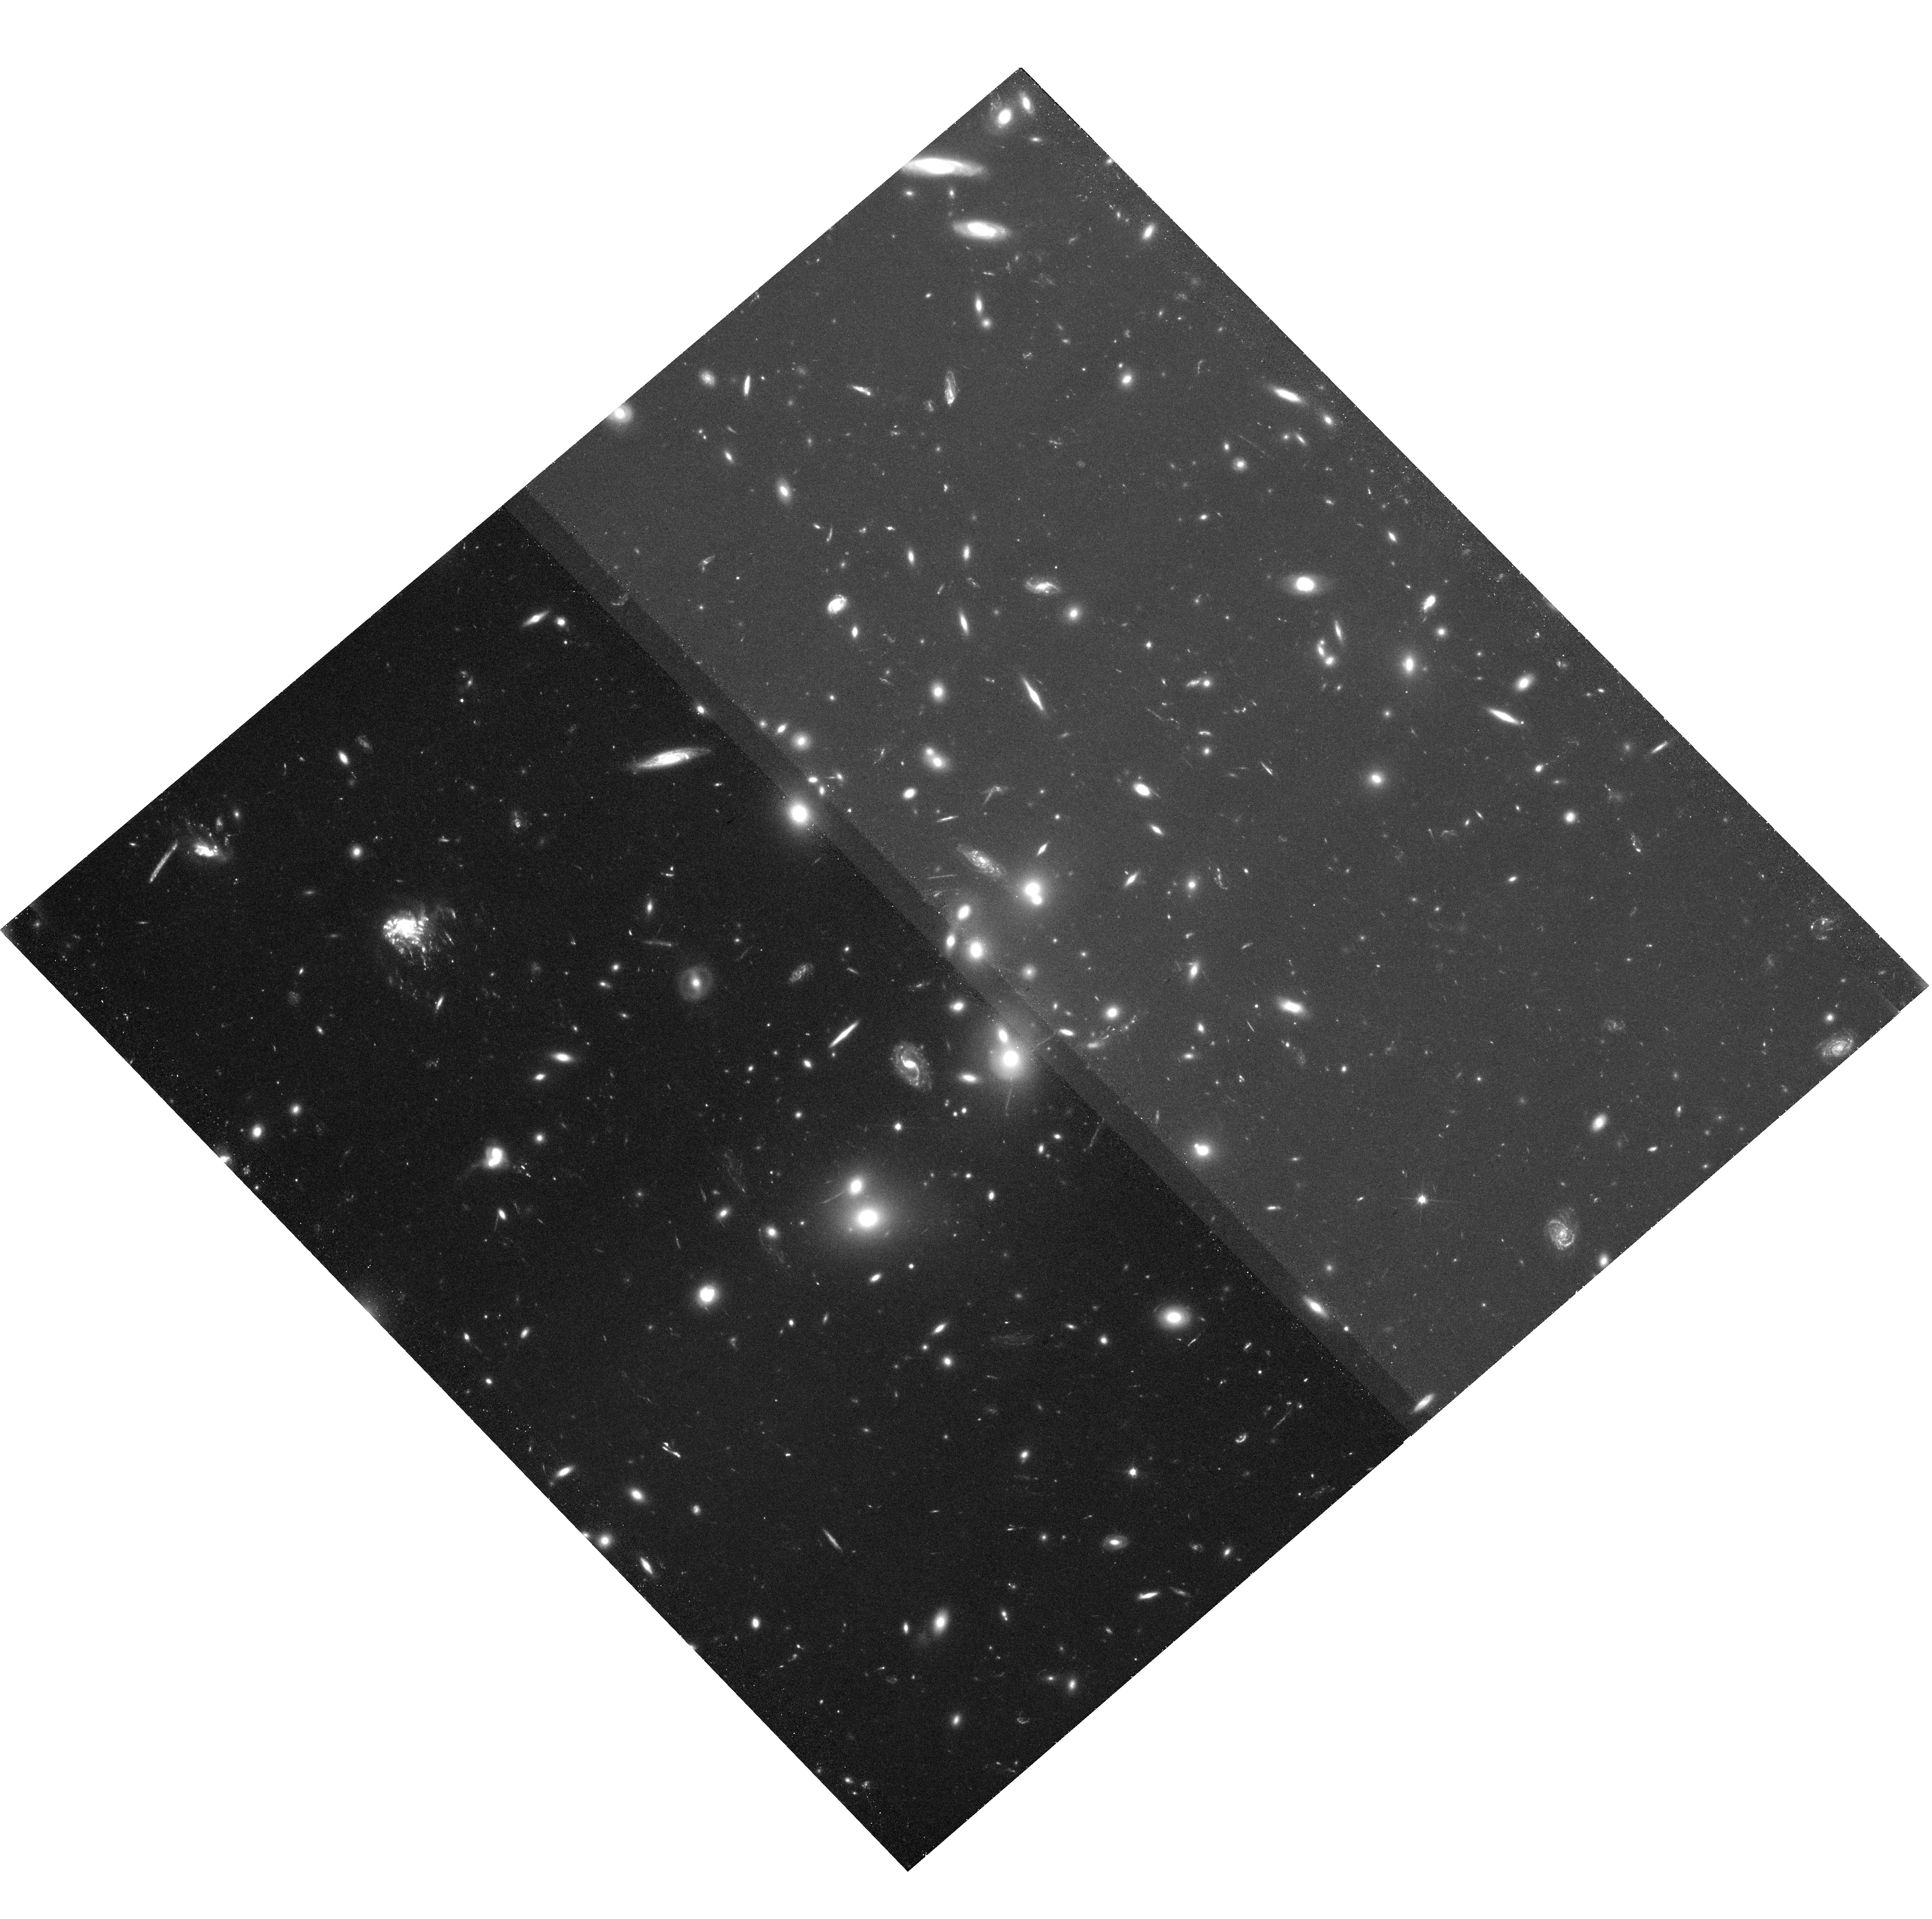
Target: ABELL-2744. Instrument: WFC3/UVIS. Filter: F200LP. Exposure: 1.3 h. Observation ID: hst_15936_36_wfc3_uvis_f200lp_ie4m36

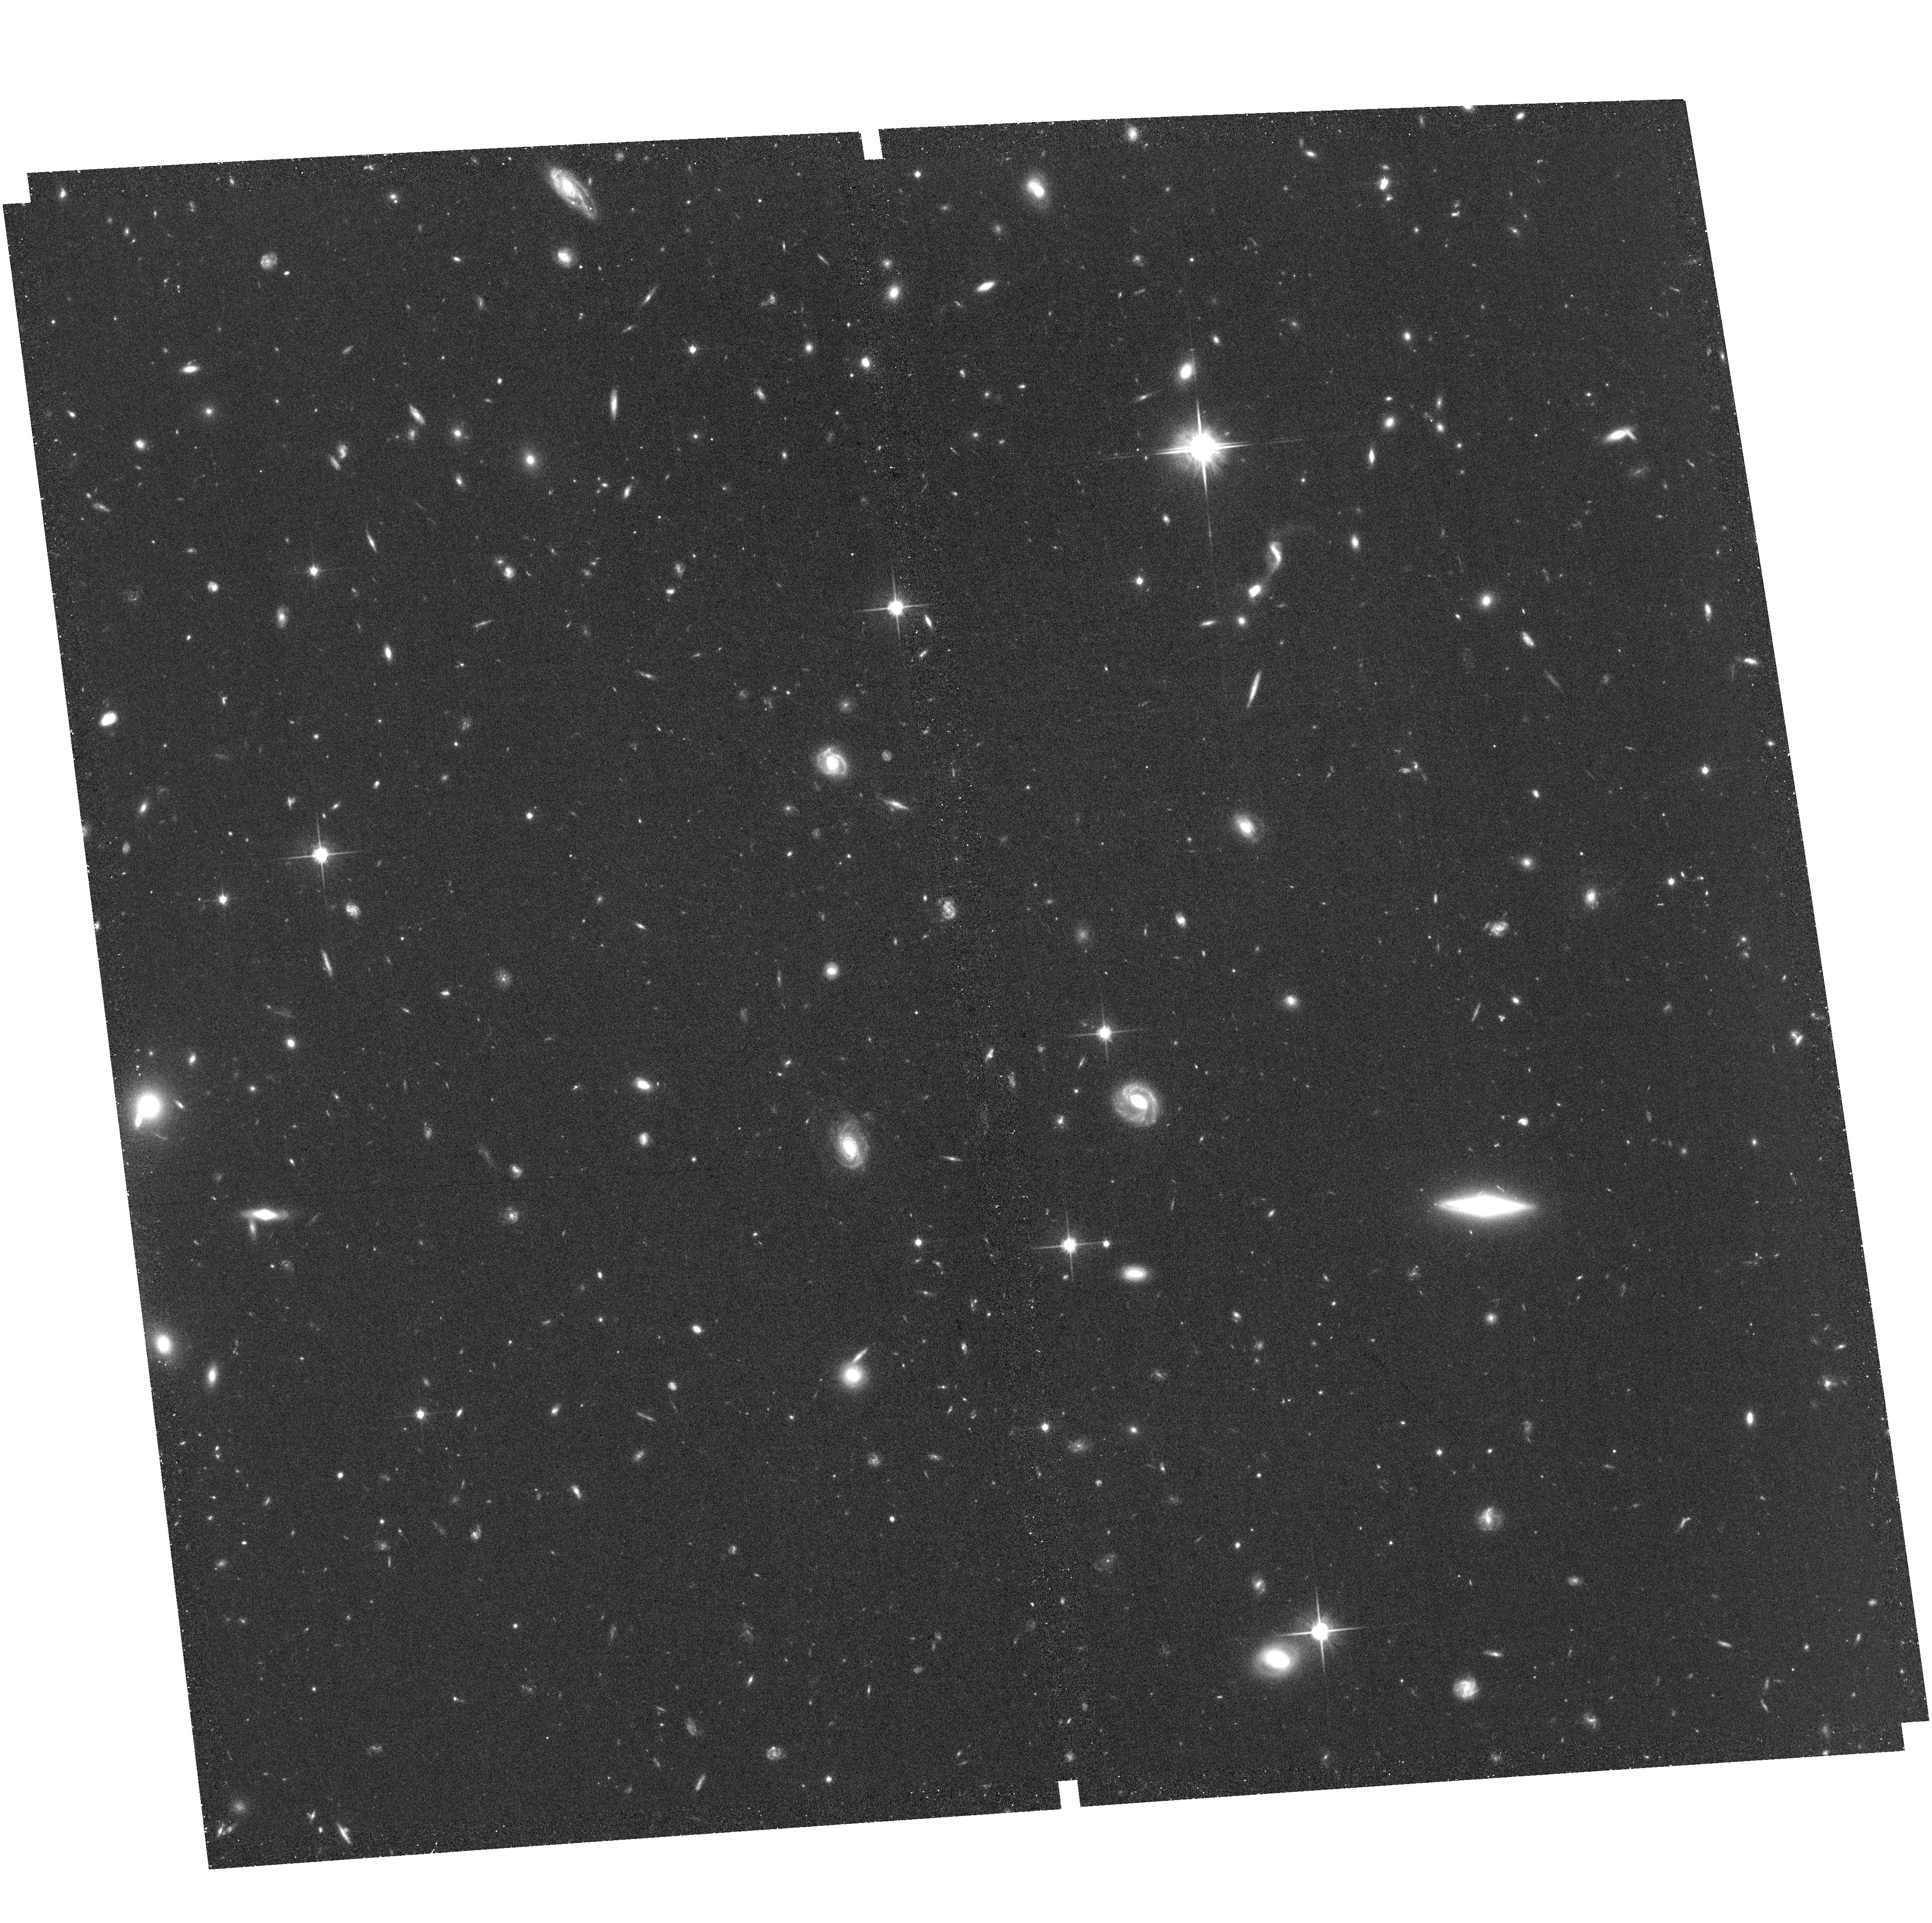
Target: field at RA 177.470°, Dec 22.321°. Instrument: ACS/WFC. Filter: F814W. Exposure: 1.2 h. Observation ID: hst_15936_12_acs_wfc_f814w_je4m12

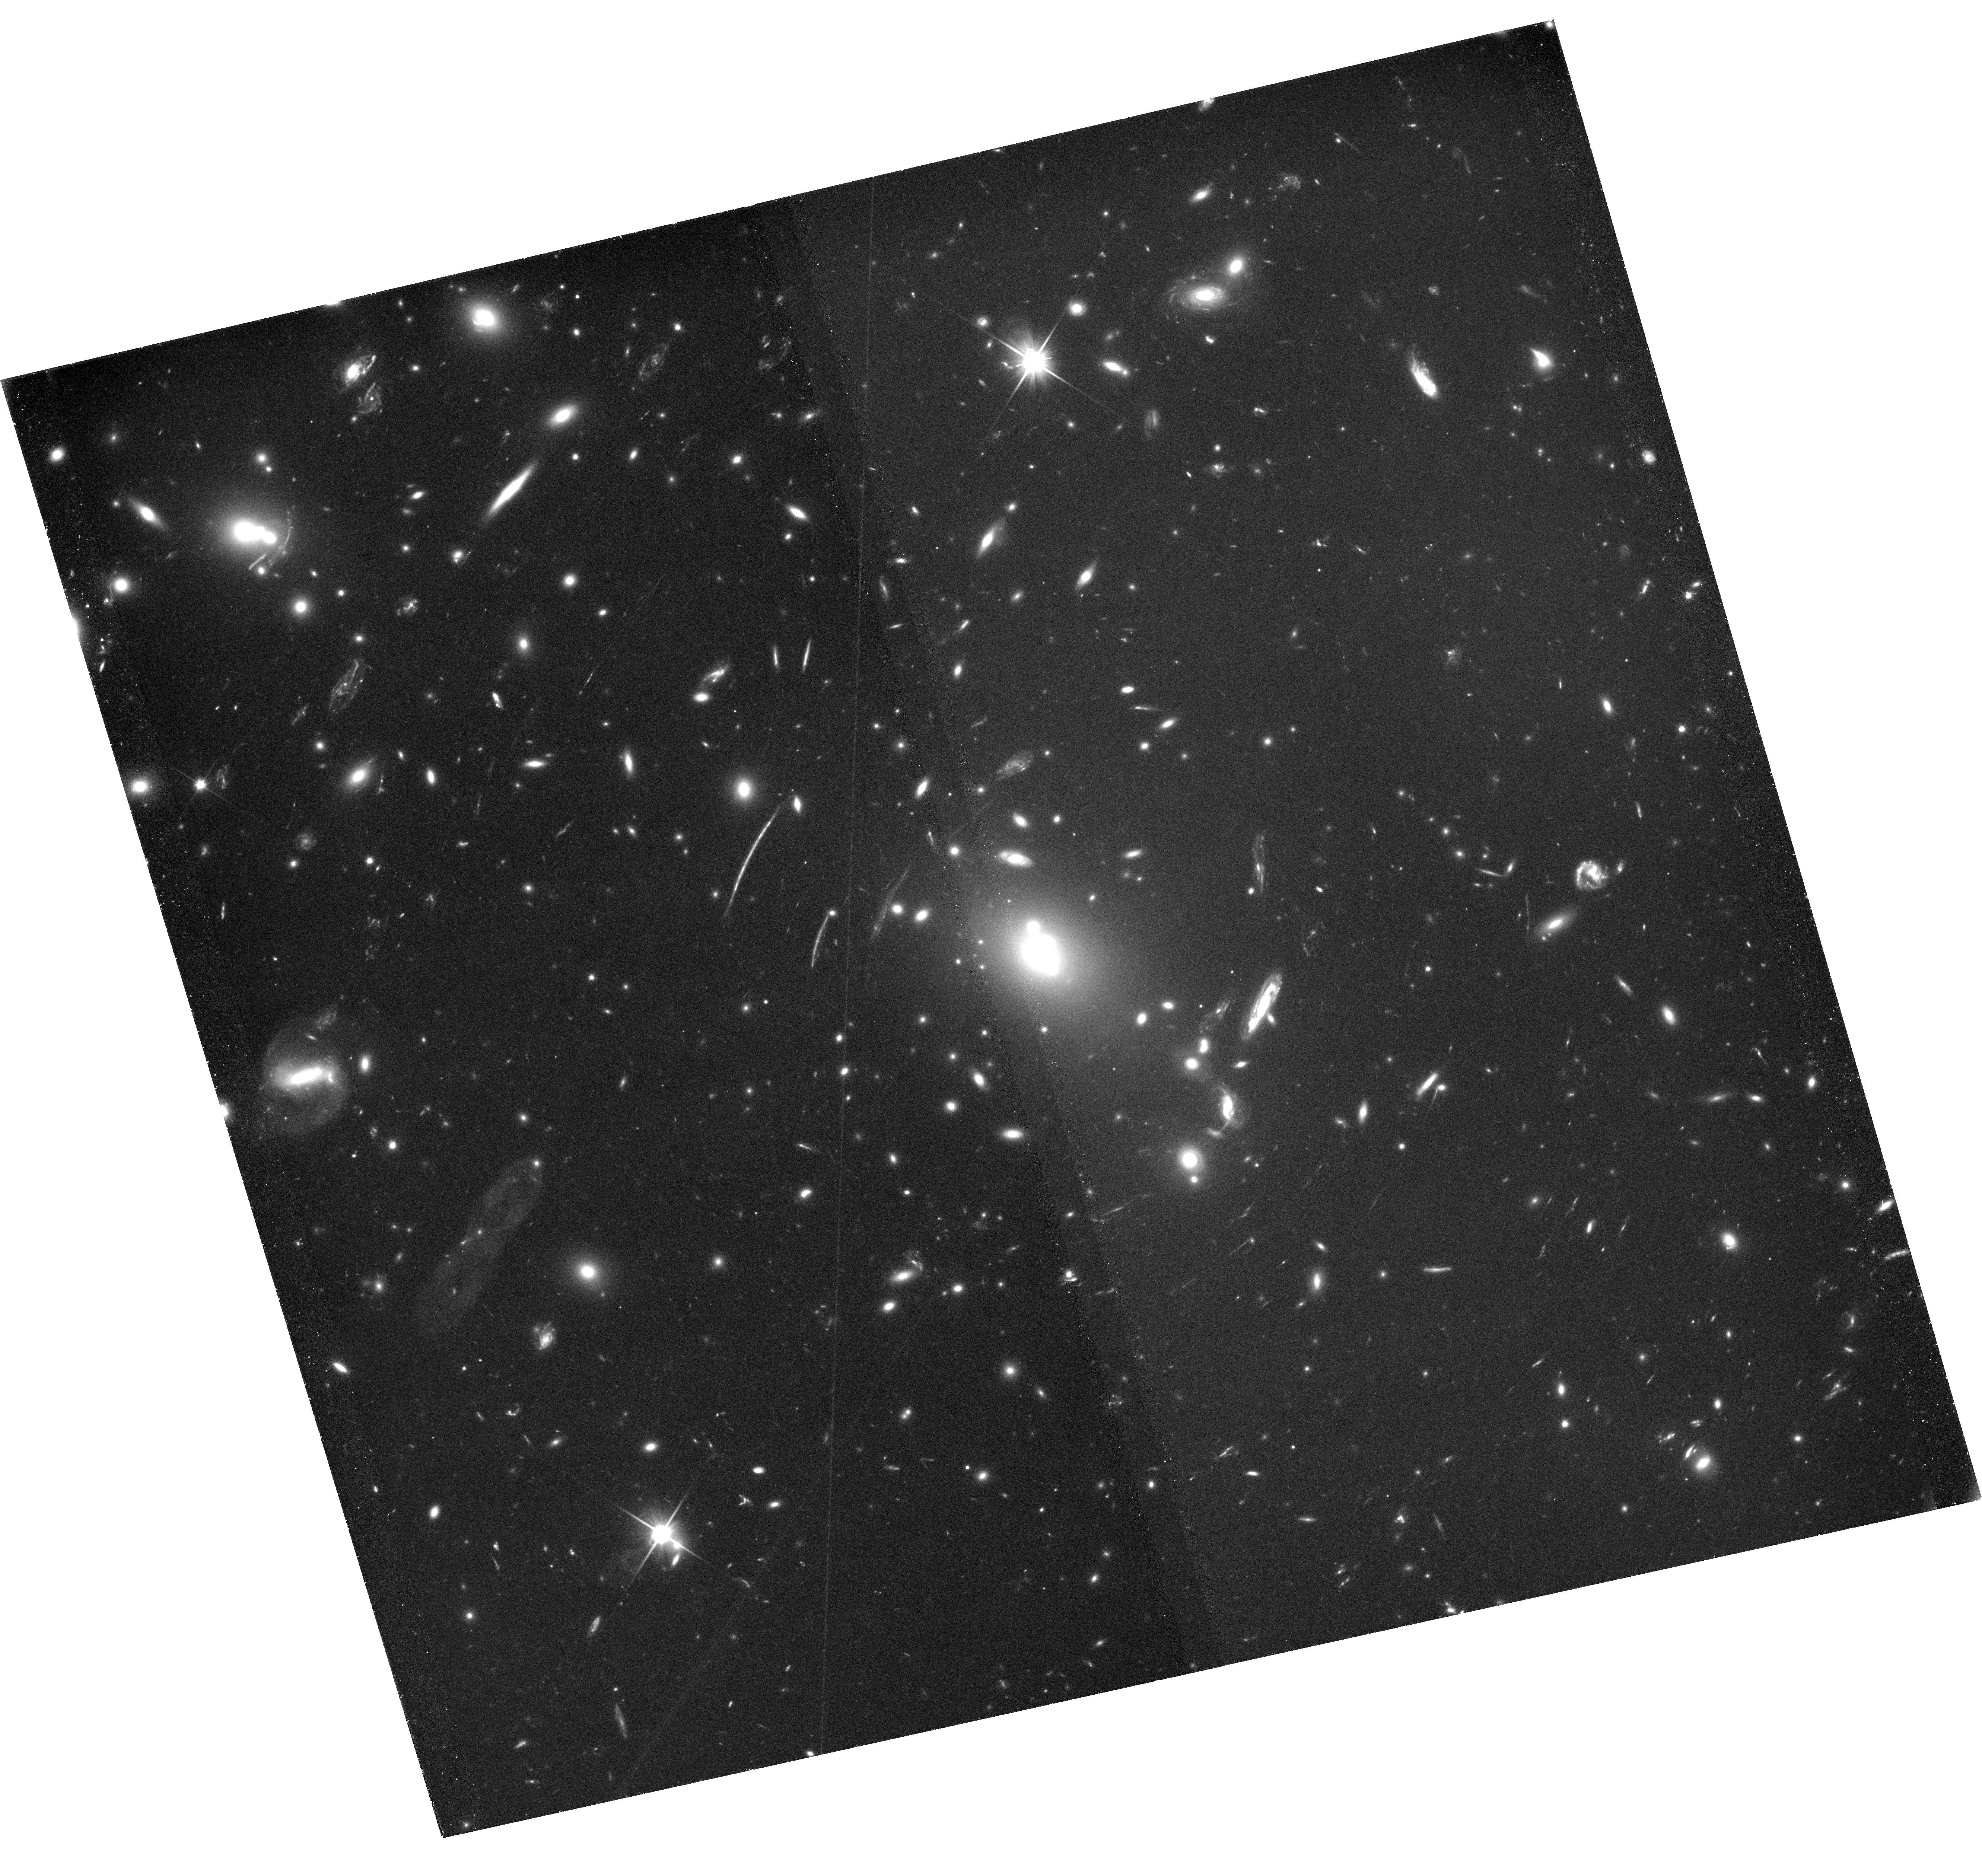
Target: ABELL-S1063. Instrument: WFC3/UVIS. Filter: F350LP. Exposure: 1.7 h. Observation ID: hst_15936_47_wfc3_uvis_f350lp_ie4m47

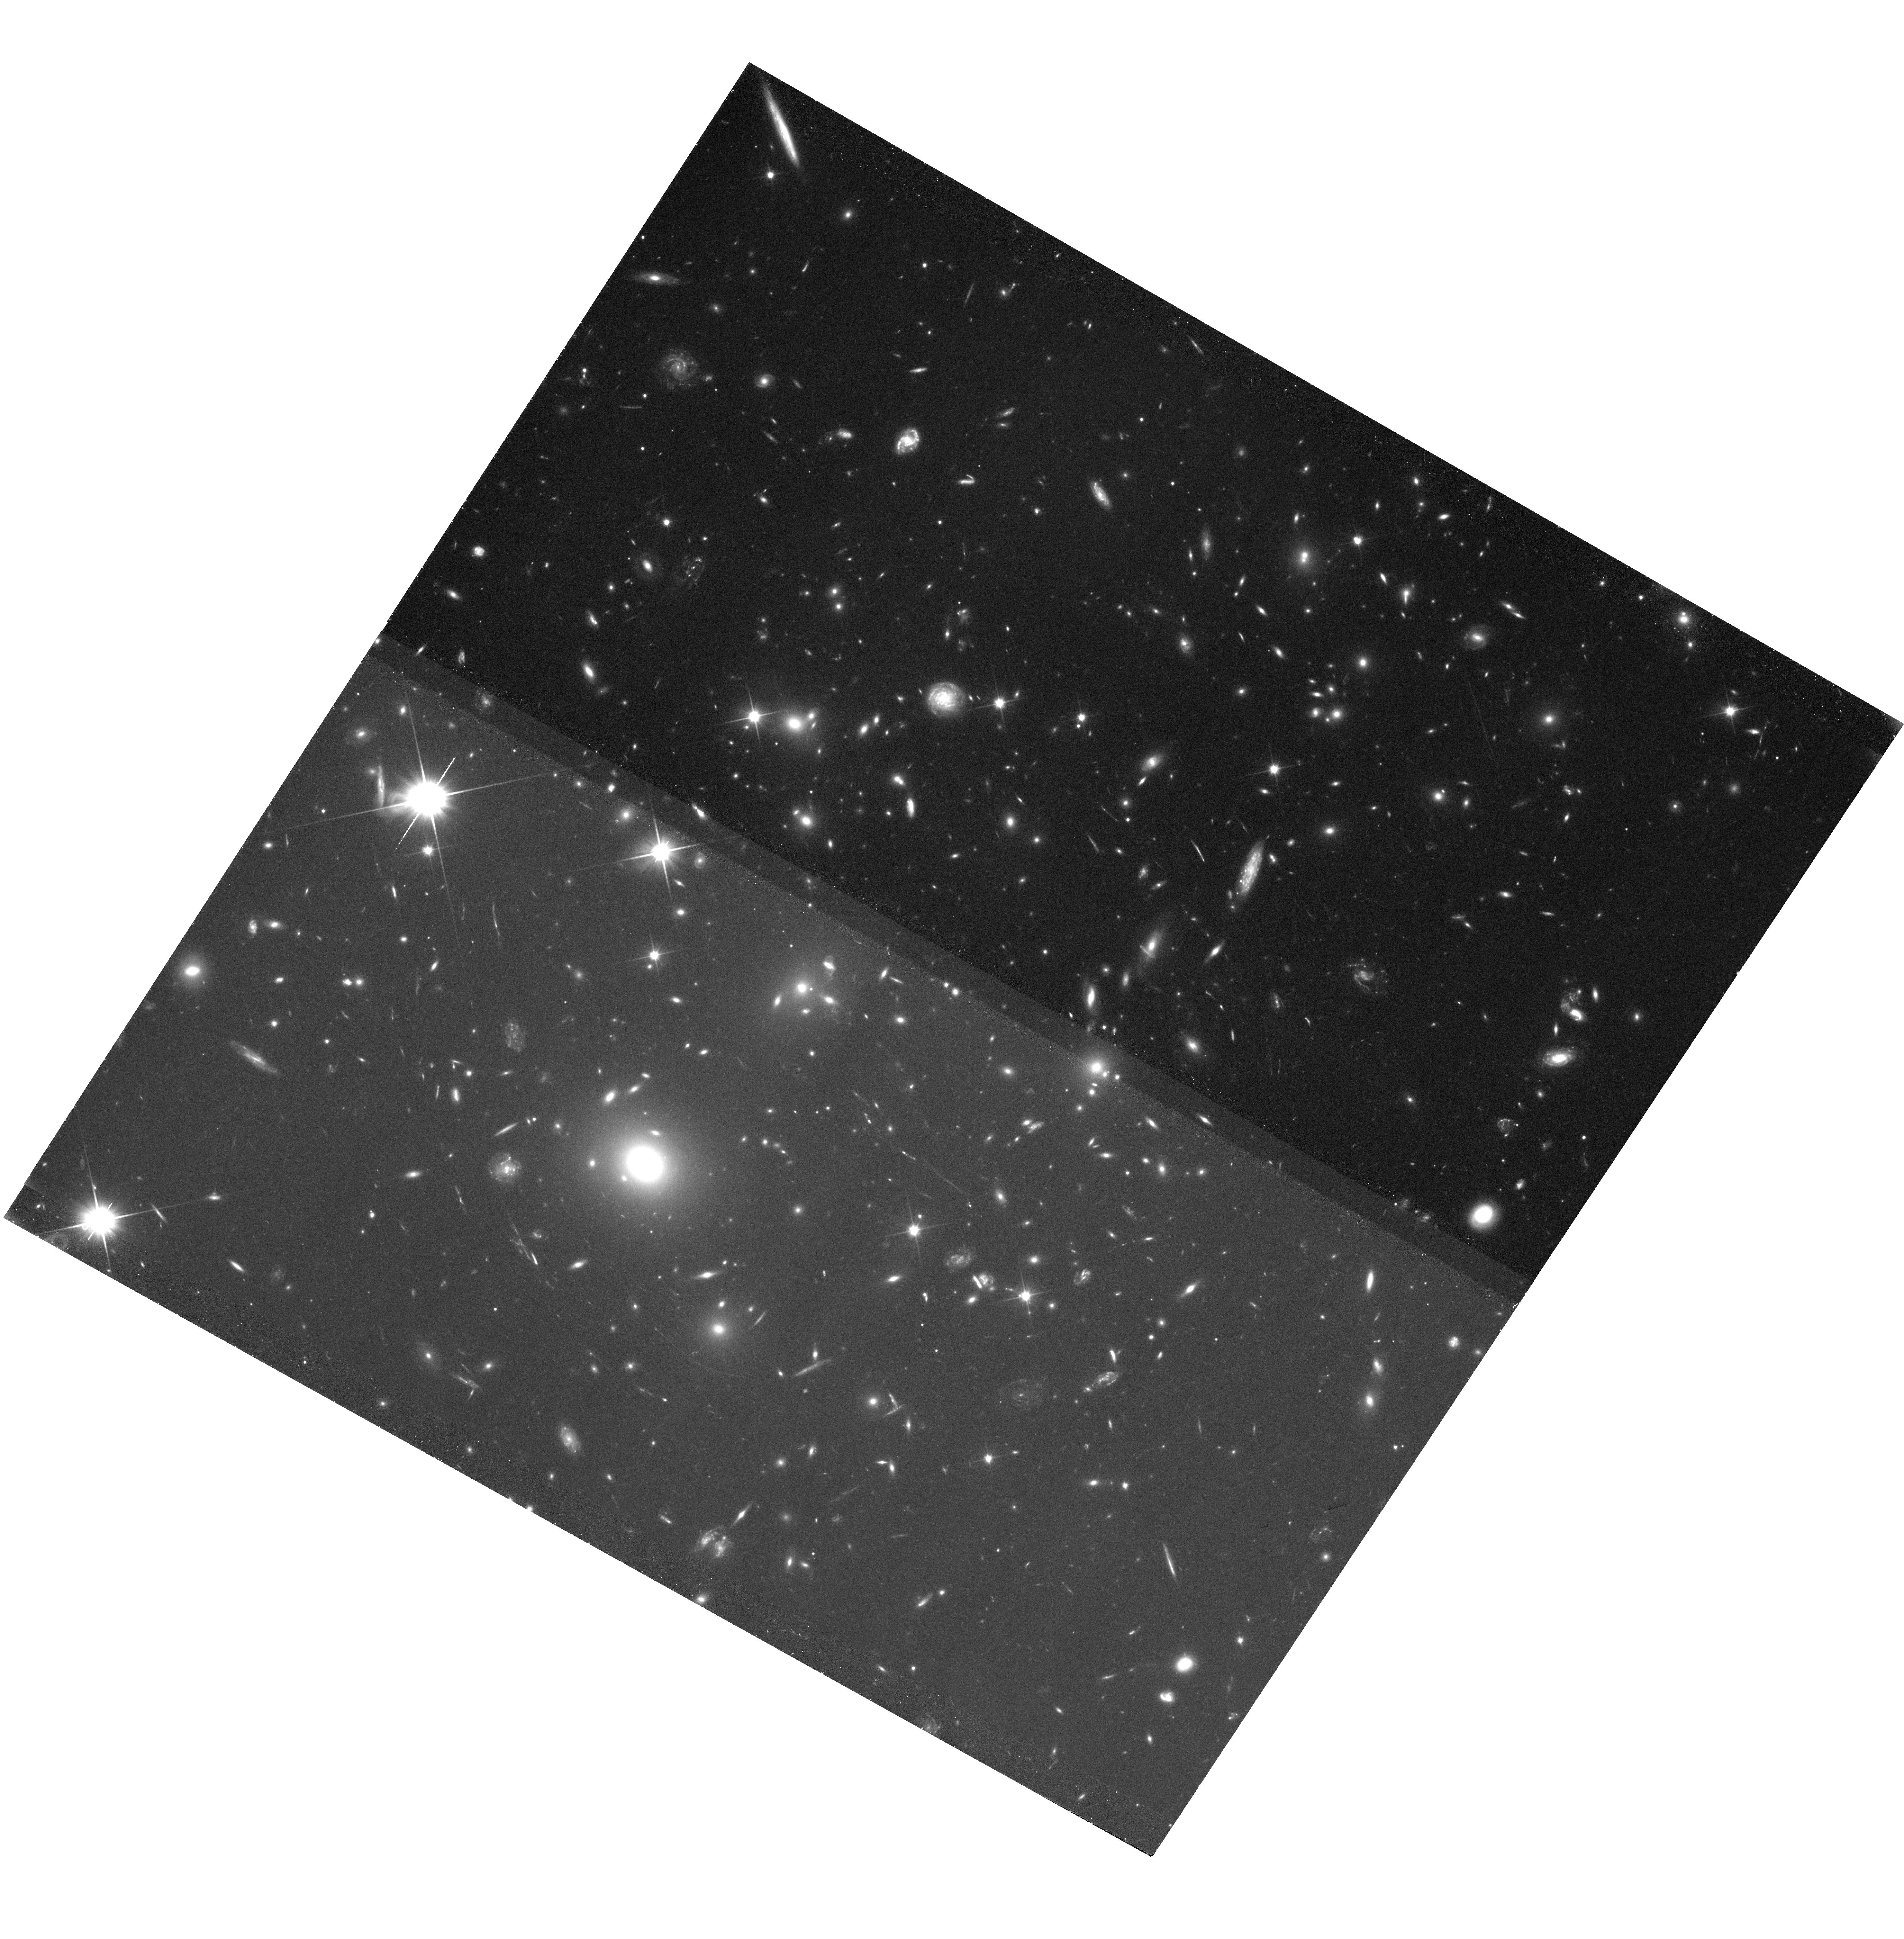
Target: MACSJ0717.5+3745. Instrument: WFC3/UVIS. Filter: F200LP. Exposure: 1.4 h. Observation ID: hst_15936_20_wfc3_uvis_f200lp_ie4m20

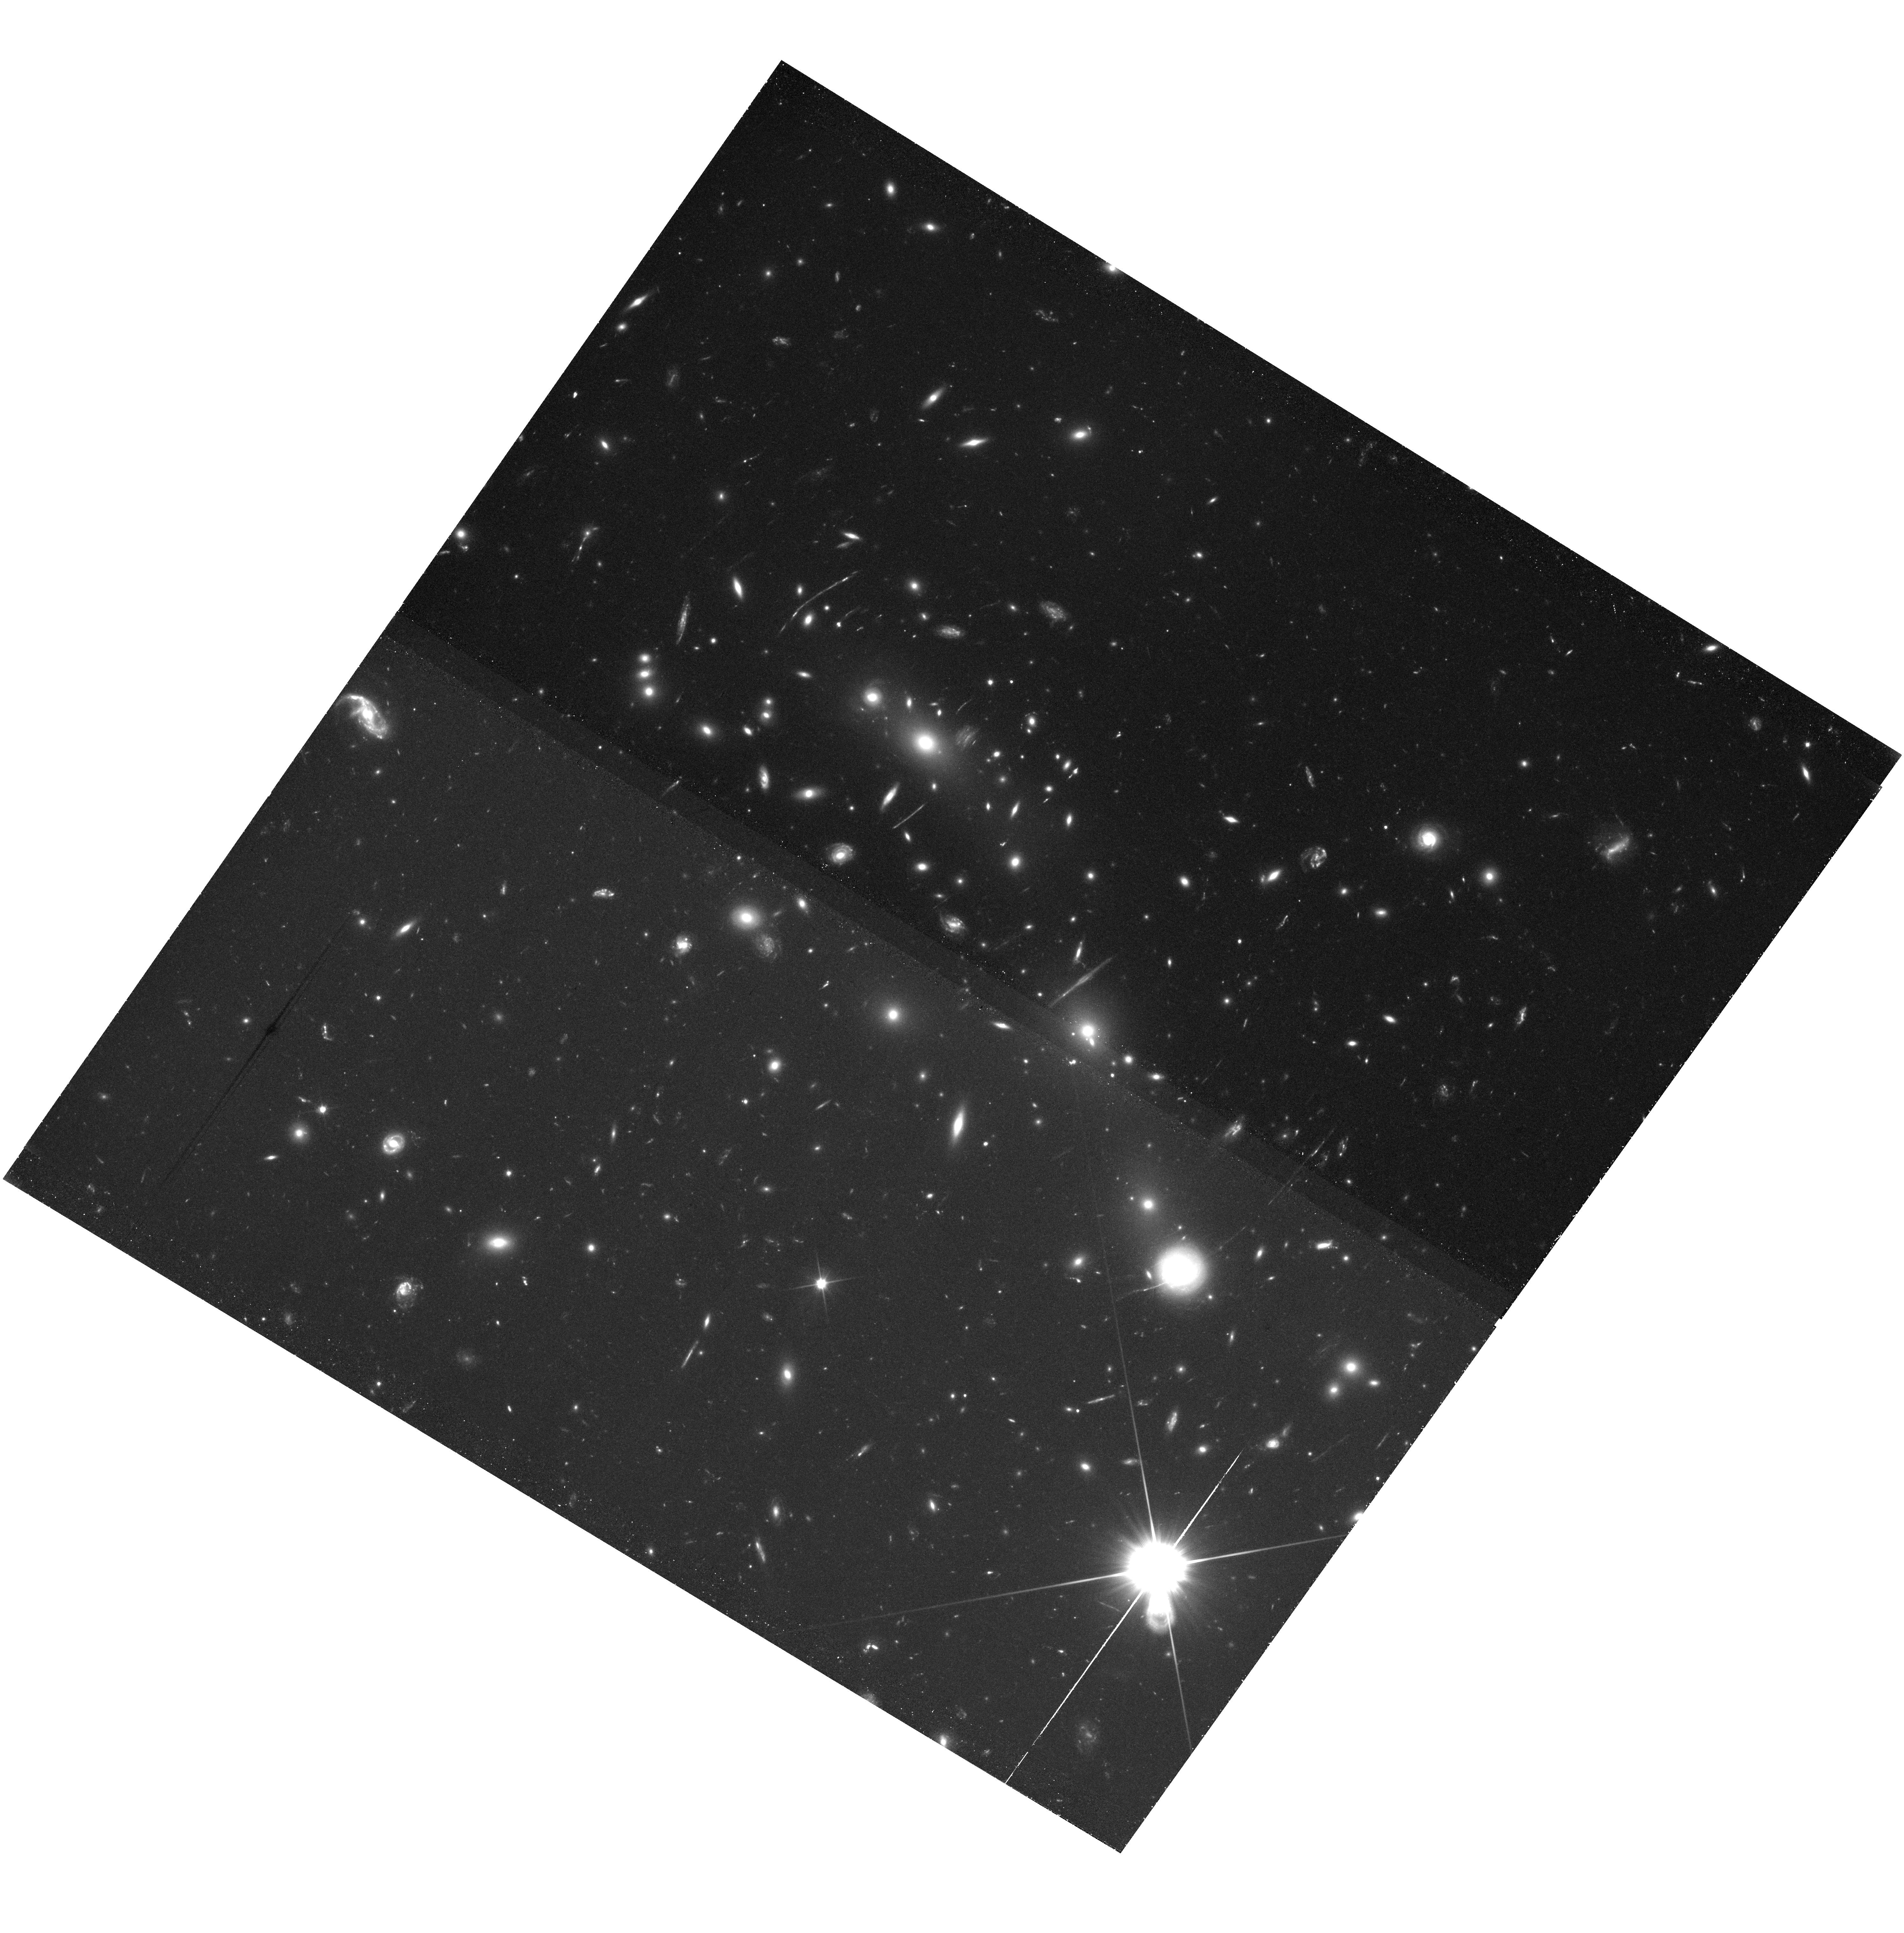
Target: MACSJ0416.1-2403. Instrument: WFC3/UVIS. Filter: F200LP. Exposure: 1.5 h. Observation ID: hst_15936_02_wfc3_uvis_f200lp_ie4m02

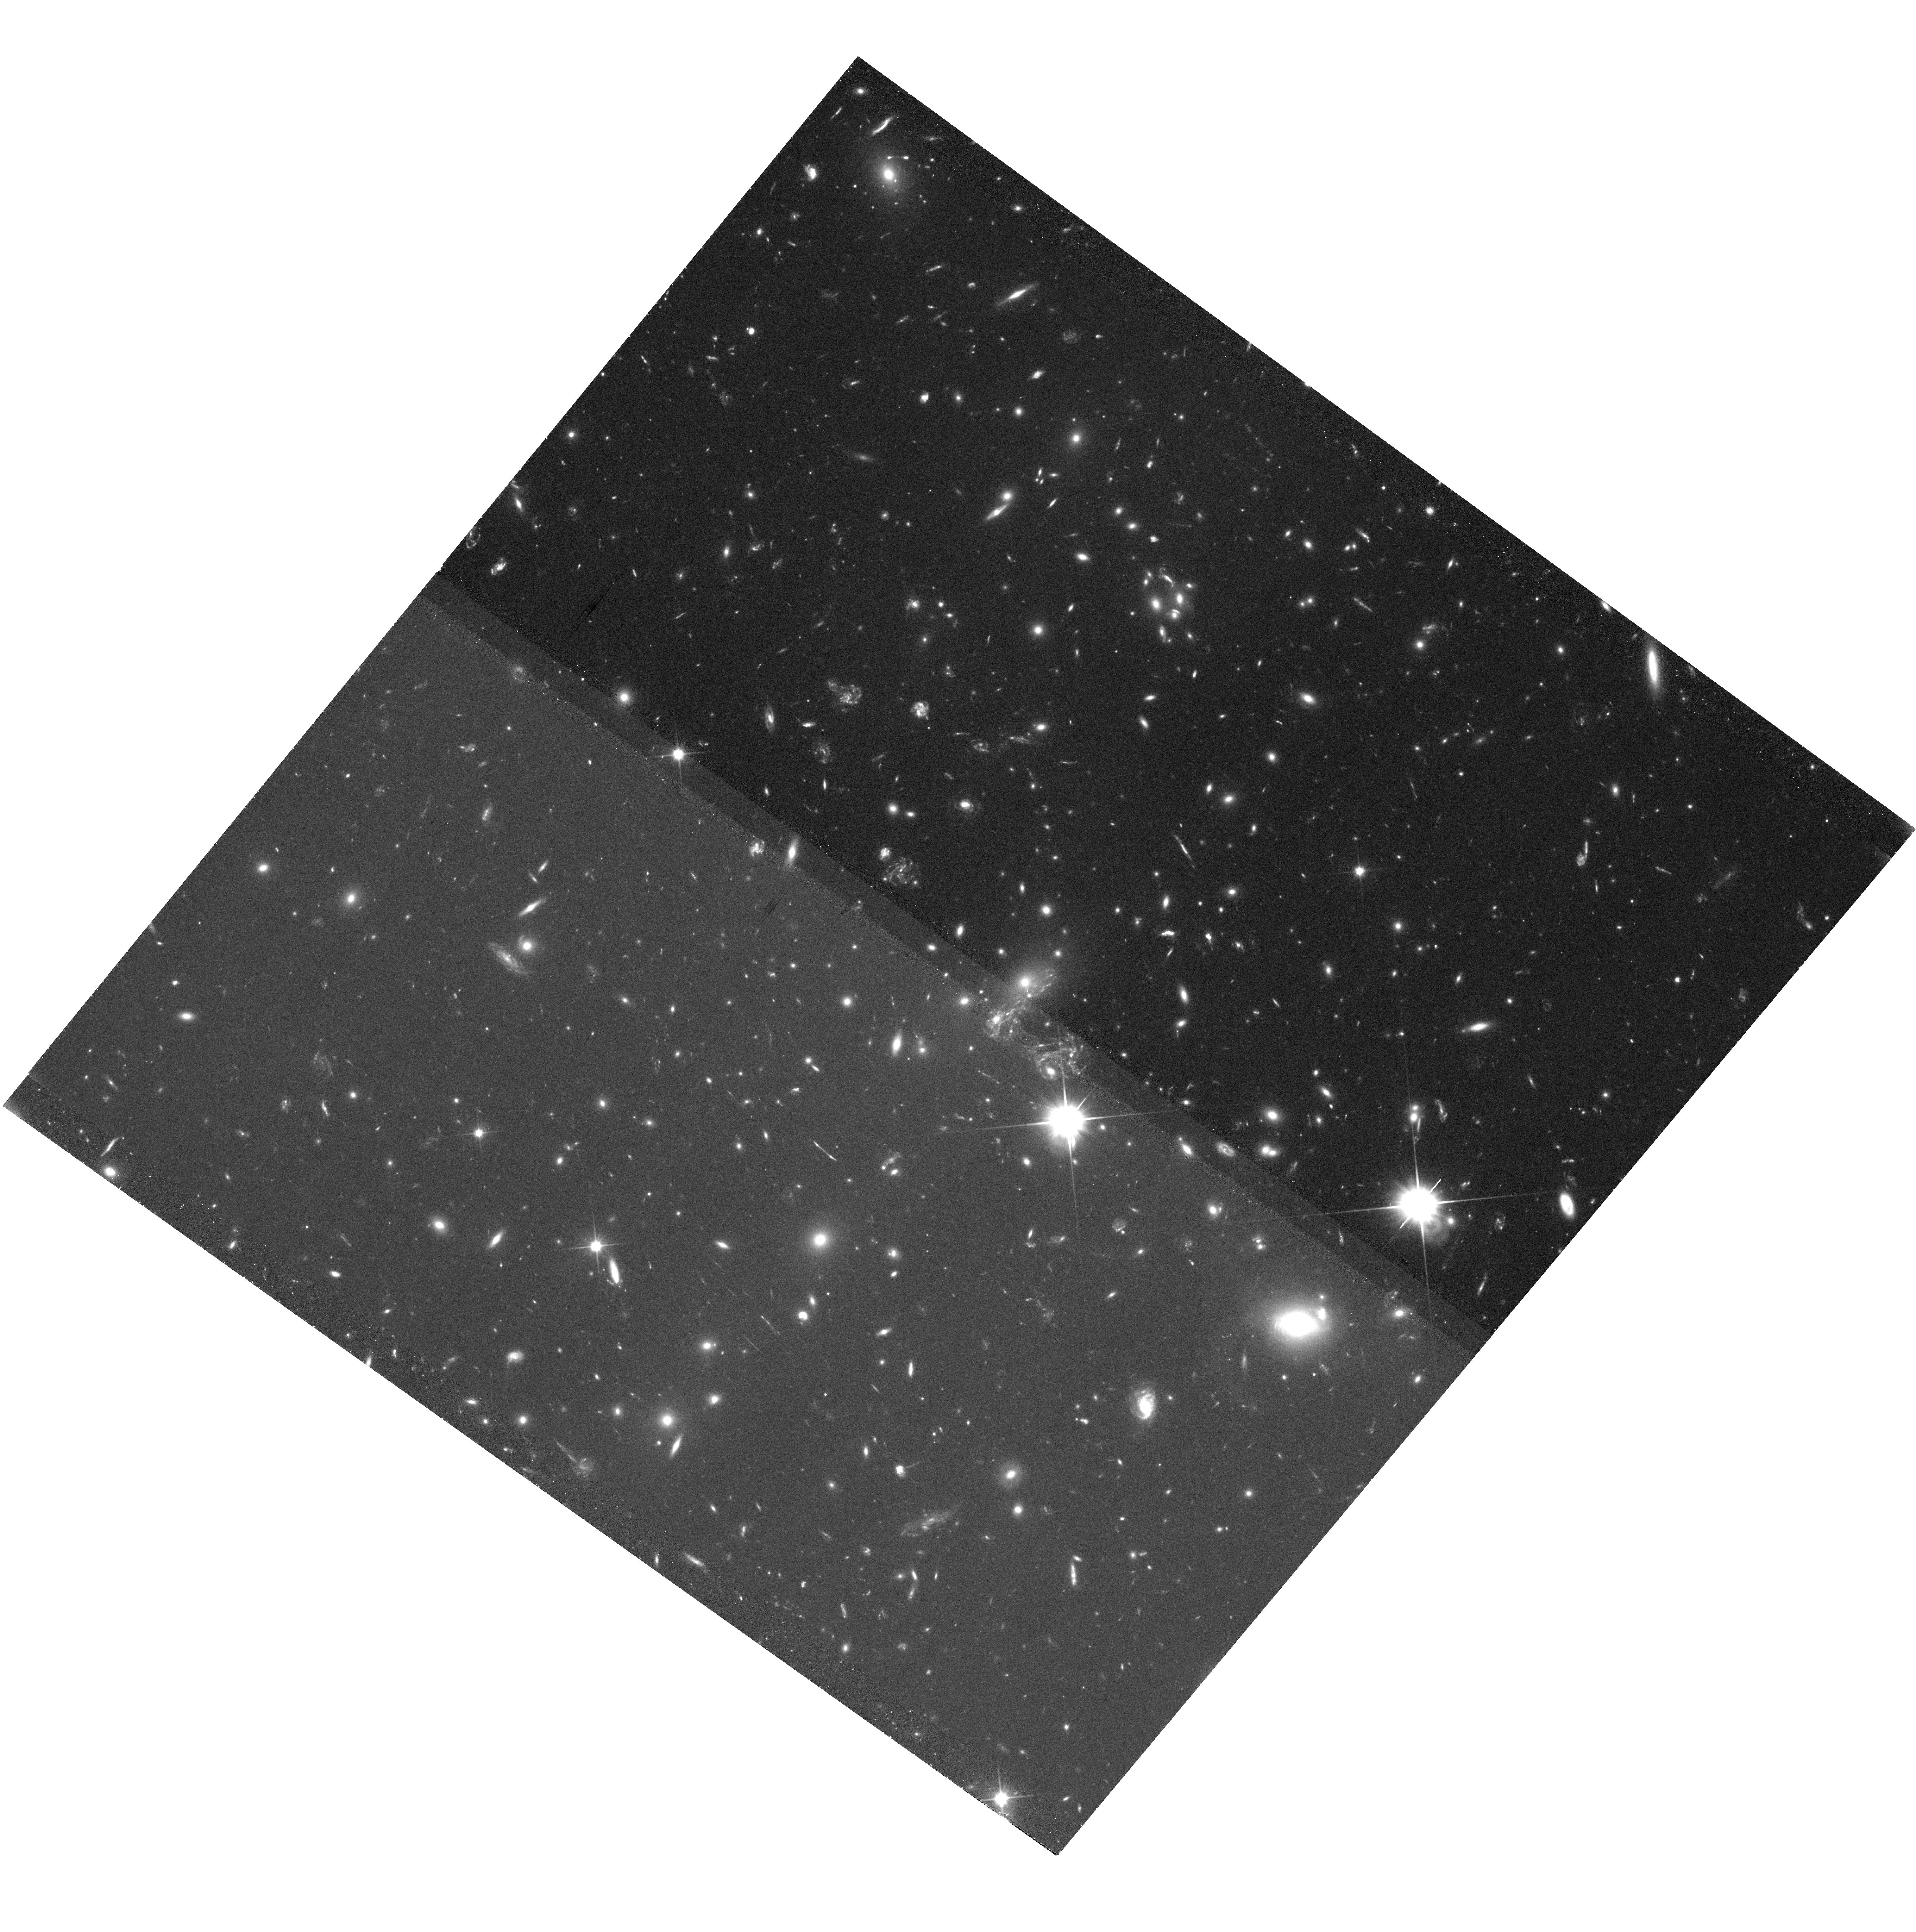
Target: MACSJ1149.5+2223. Instrument: WFC3/UVIS. Filter: F200LP. Exposure: 1.3 h. Observation ID: hst_15936_12_wfc3_uvis_f200lp_ie4m12

Flashlights: Many Extremely Magnified Individual Stars as Probes of Dark Matter and Stellar Populations to Redshift z~2 (PI: Kelly, Patrick)

A total of four bright microlensing events (<26.5 mag AB) of individual luminous stars at redshift z=1-2 have recently been discovered in Hubble Space Telescope observations of galaxy-cluster gravitational lenses. The frequency of these events appears to be greater than expected, and a sufficiently elevated rate would directly imply the existence of compact objects consisting of even 1-2% of dark matter. Galaxy-cluster fields also highly magnify the galaxies responsible for the reionization of the universe, yet lens models require improvement to predict the magnifications of high-redshift galaxies accurately. Finally, we lack constraints on the stellar luminosity function at z=1-2. We propose two epochs of unfiltered ACS WFC and WFC3 UVIS imaging of each of the six Hubble Frontier Field (HFF) galaxy clusters fields with a single-visit five-sigma limiting magnitude of 31 AB. The observations will detect of order 100 microlensing events at three-sigma and two dozen at five-sigma significance, as well as an equal number of always-visible pairs of stellar images. If only 2% of dark matter consists of primordial black holes, then we will detect five times as many microlensing events. The pairs of stellar images will stringently constrain lens models, probe the abundance of low-mass dark-matter halos, and evaluate the possibility that dark matter consists of ultra-light bosons. The relative rates of microlensing events across lensed galaxies will measure variations in their stellar luminosity functions. The proposed imaging program will, finally, identify low-redshift contaminants in James Webb Space Telescope Lyman-break galaxy samples, and detect ultra-faint galaxies.